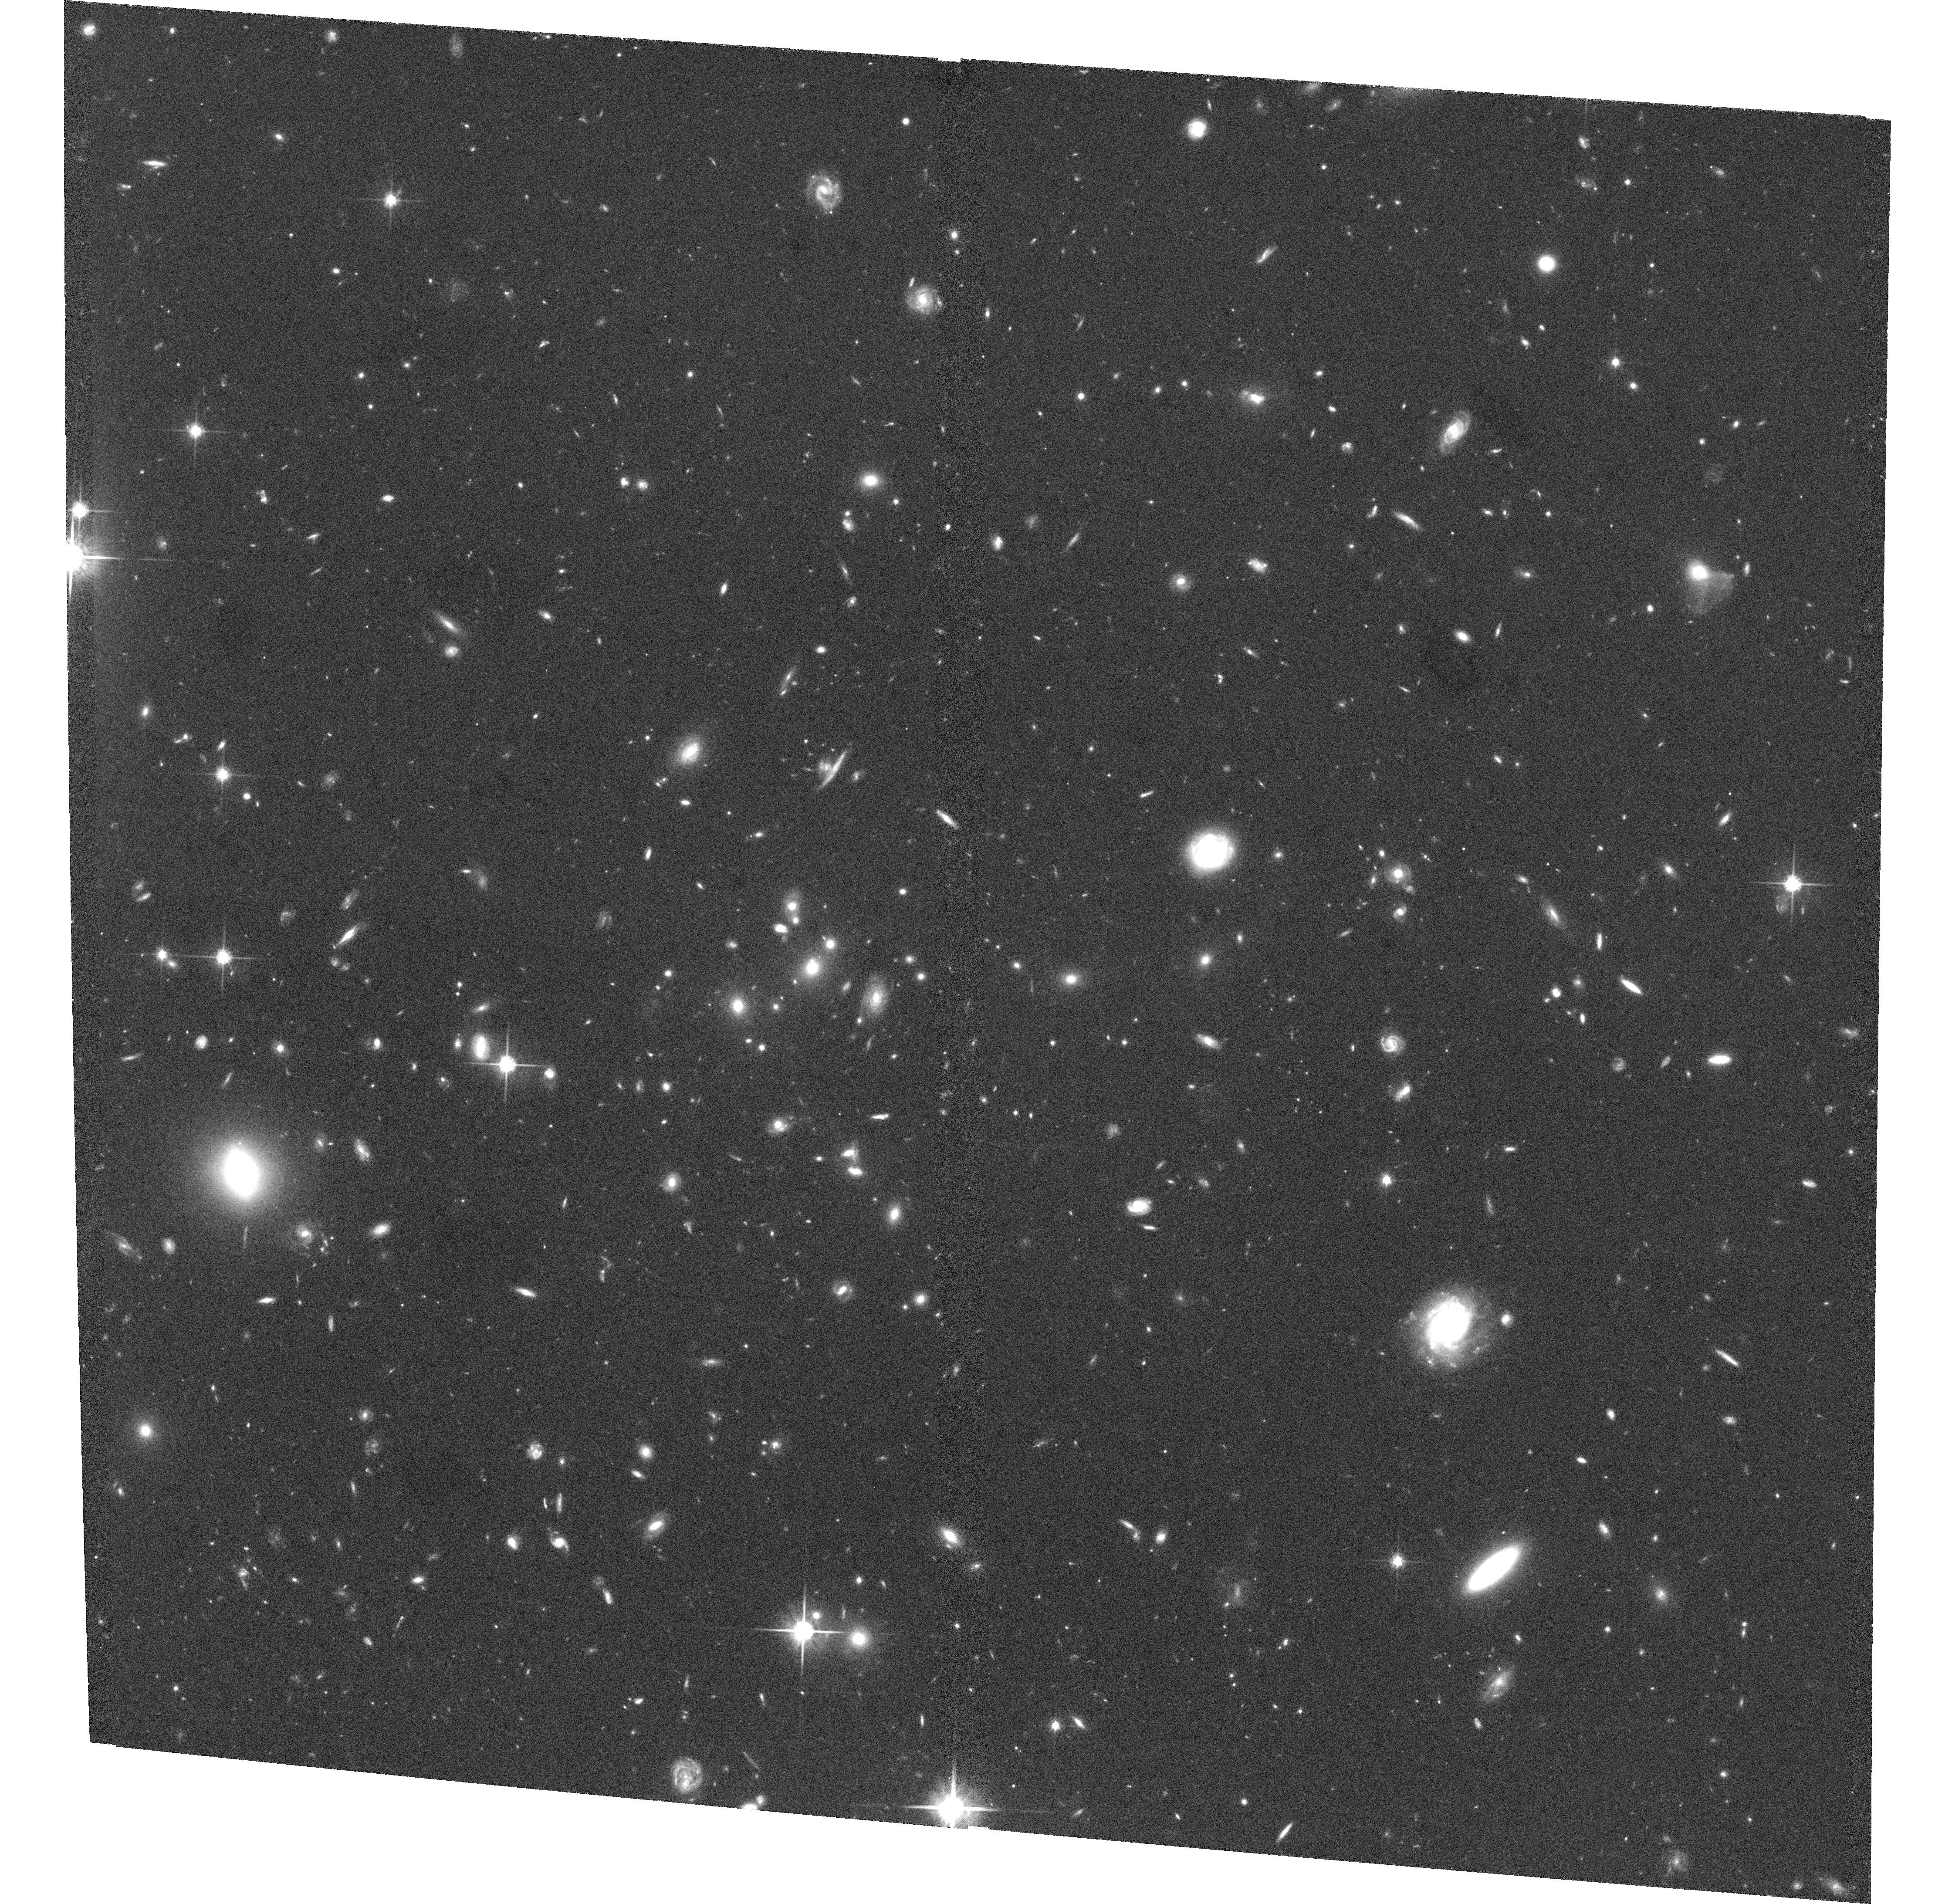
Target: GAL-CLUS-105424-114618-5. Instrument: ACS/WFC. Filter: F814W. Exposure: 1.1 h. Observation ID: hst_9476_17_acs_wfc_f814w_j8f617

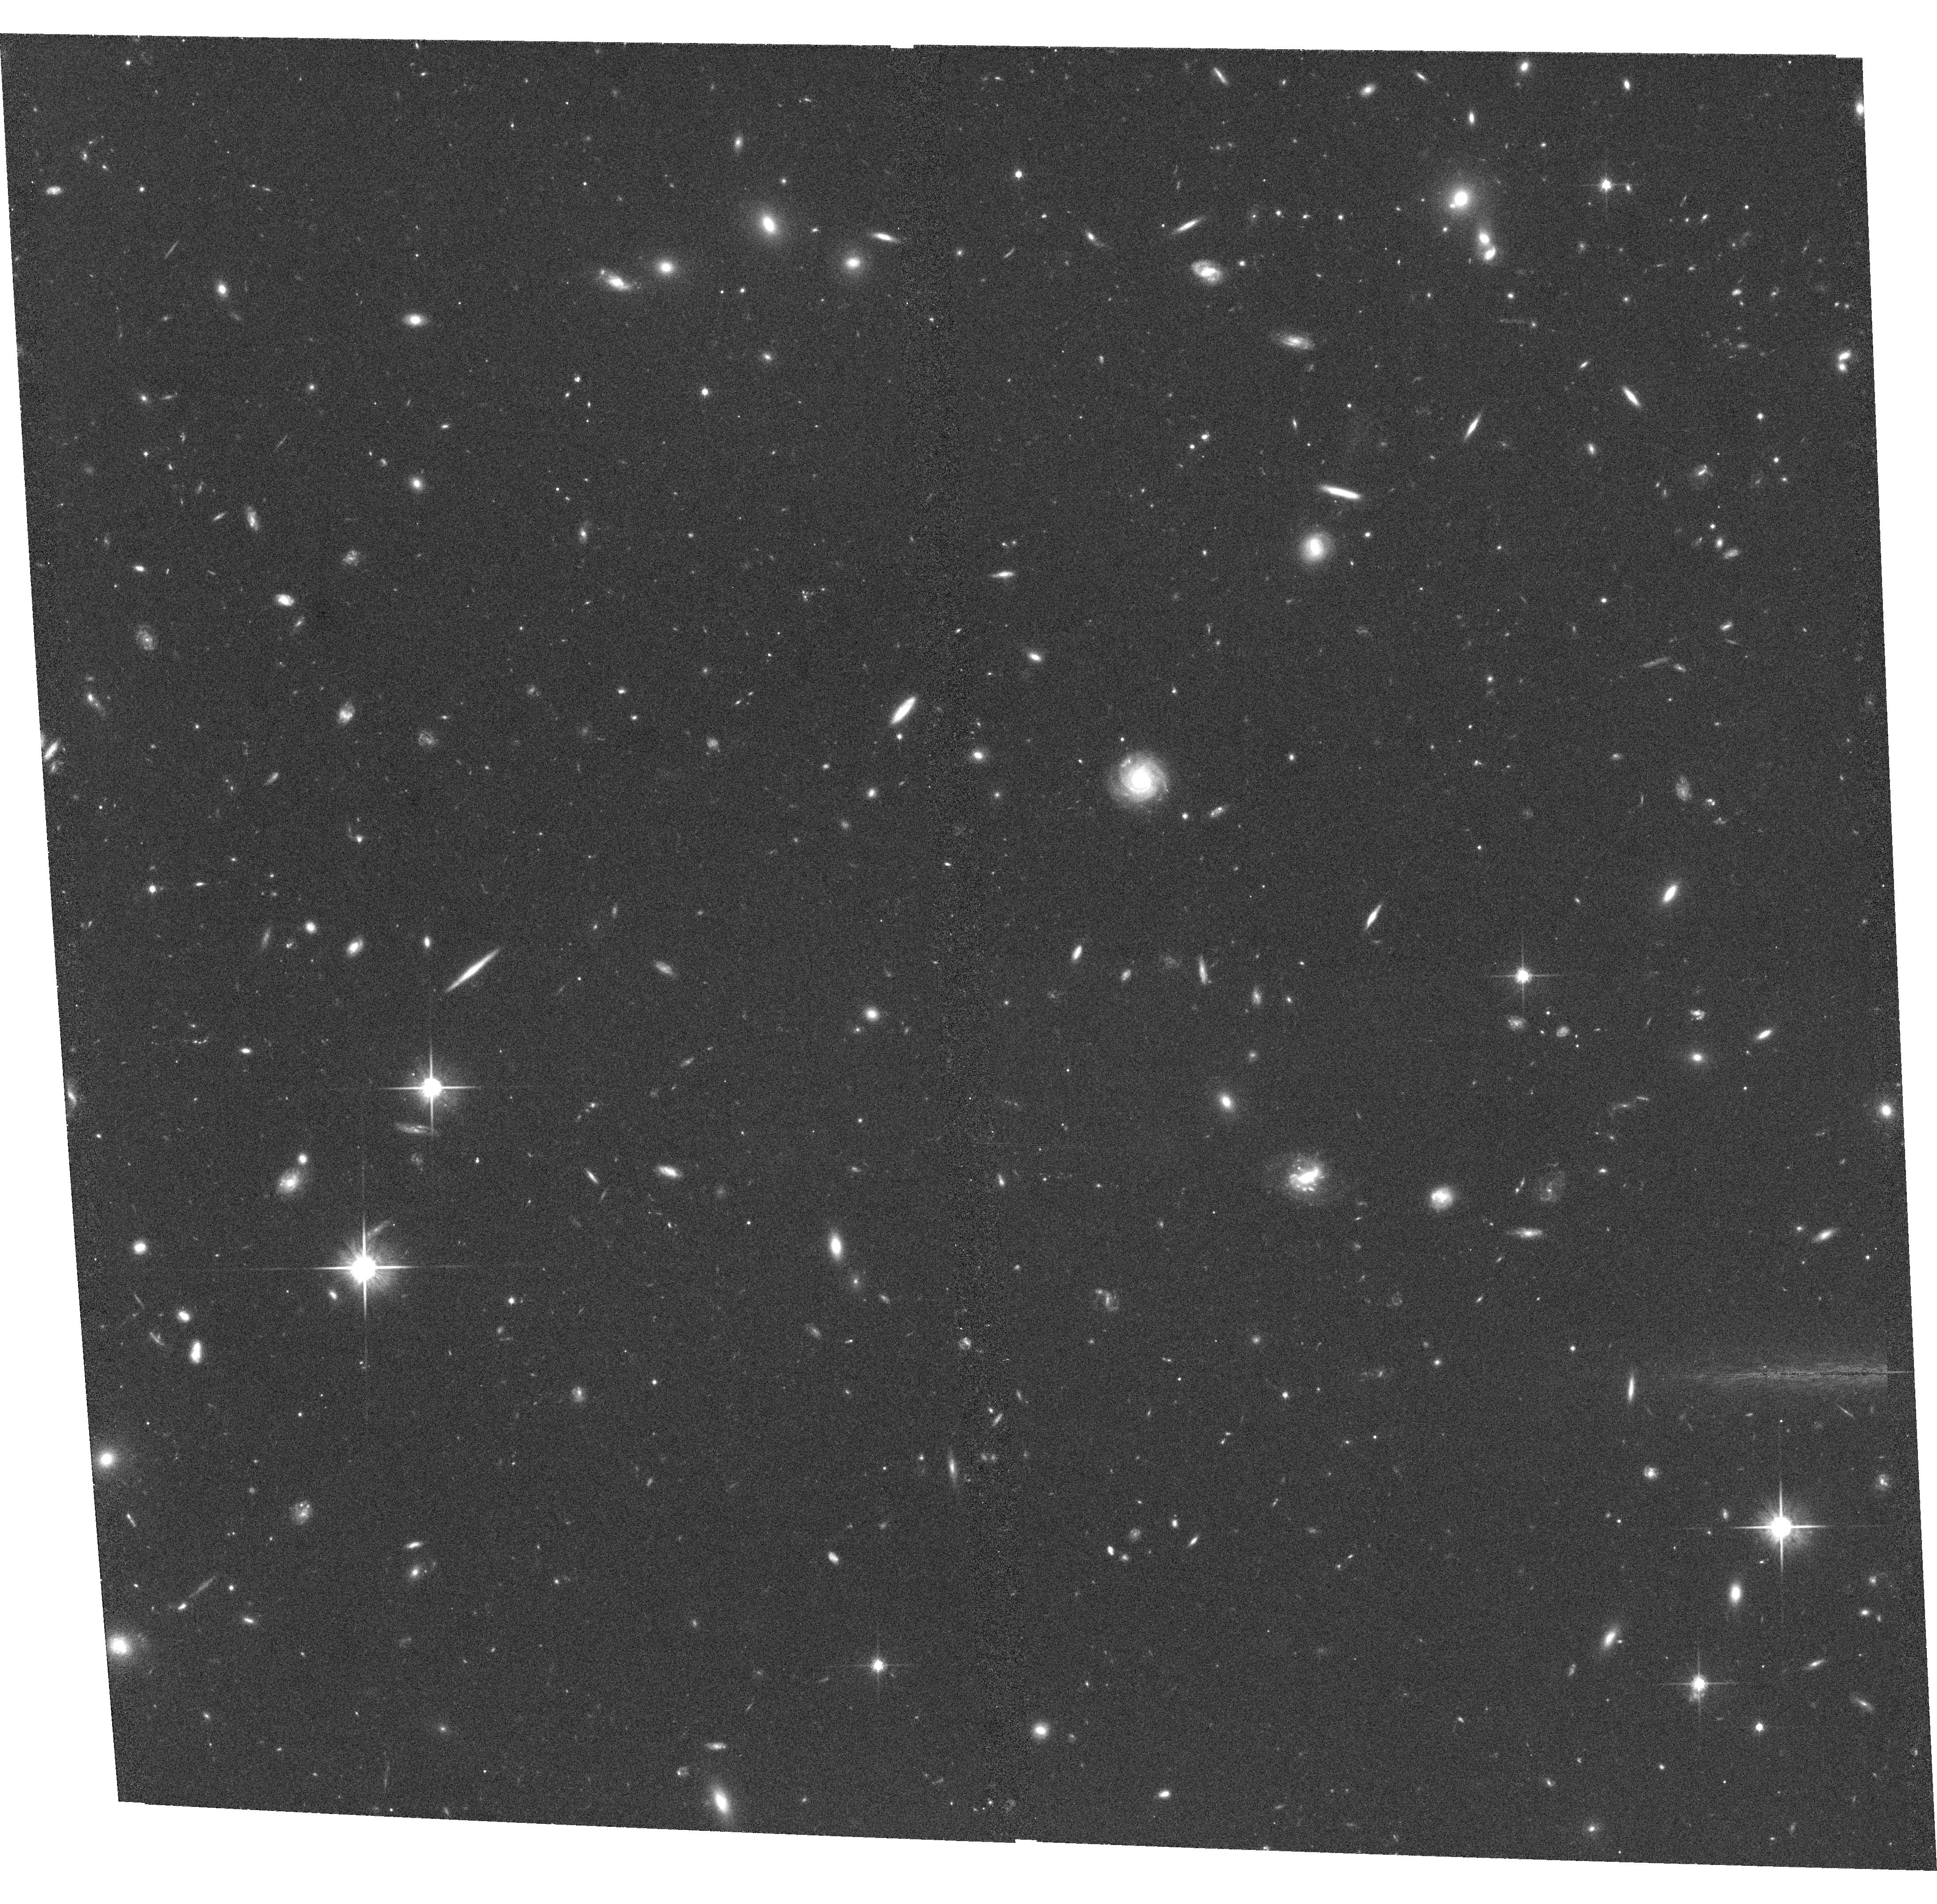
Target: GAL-CLUS-123231-125033-4. Instrument: ACS/WFC. Filter: F814W. Exposure: 34 min. Observation ID: hst_9476_34_acs_wfc_f814w_j8f634

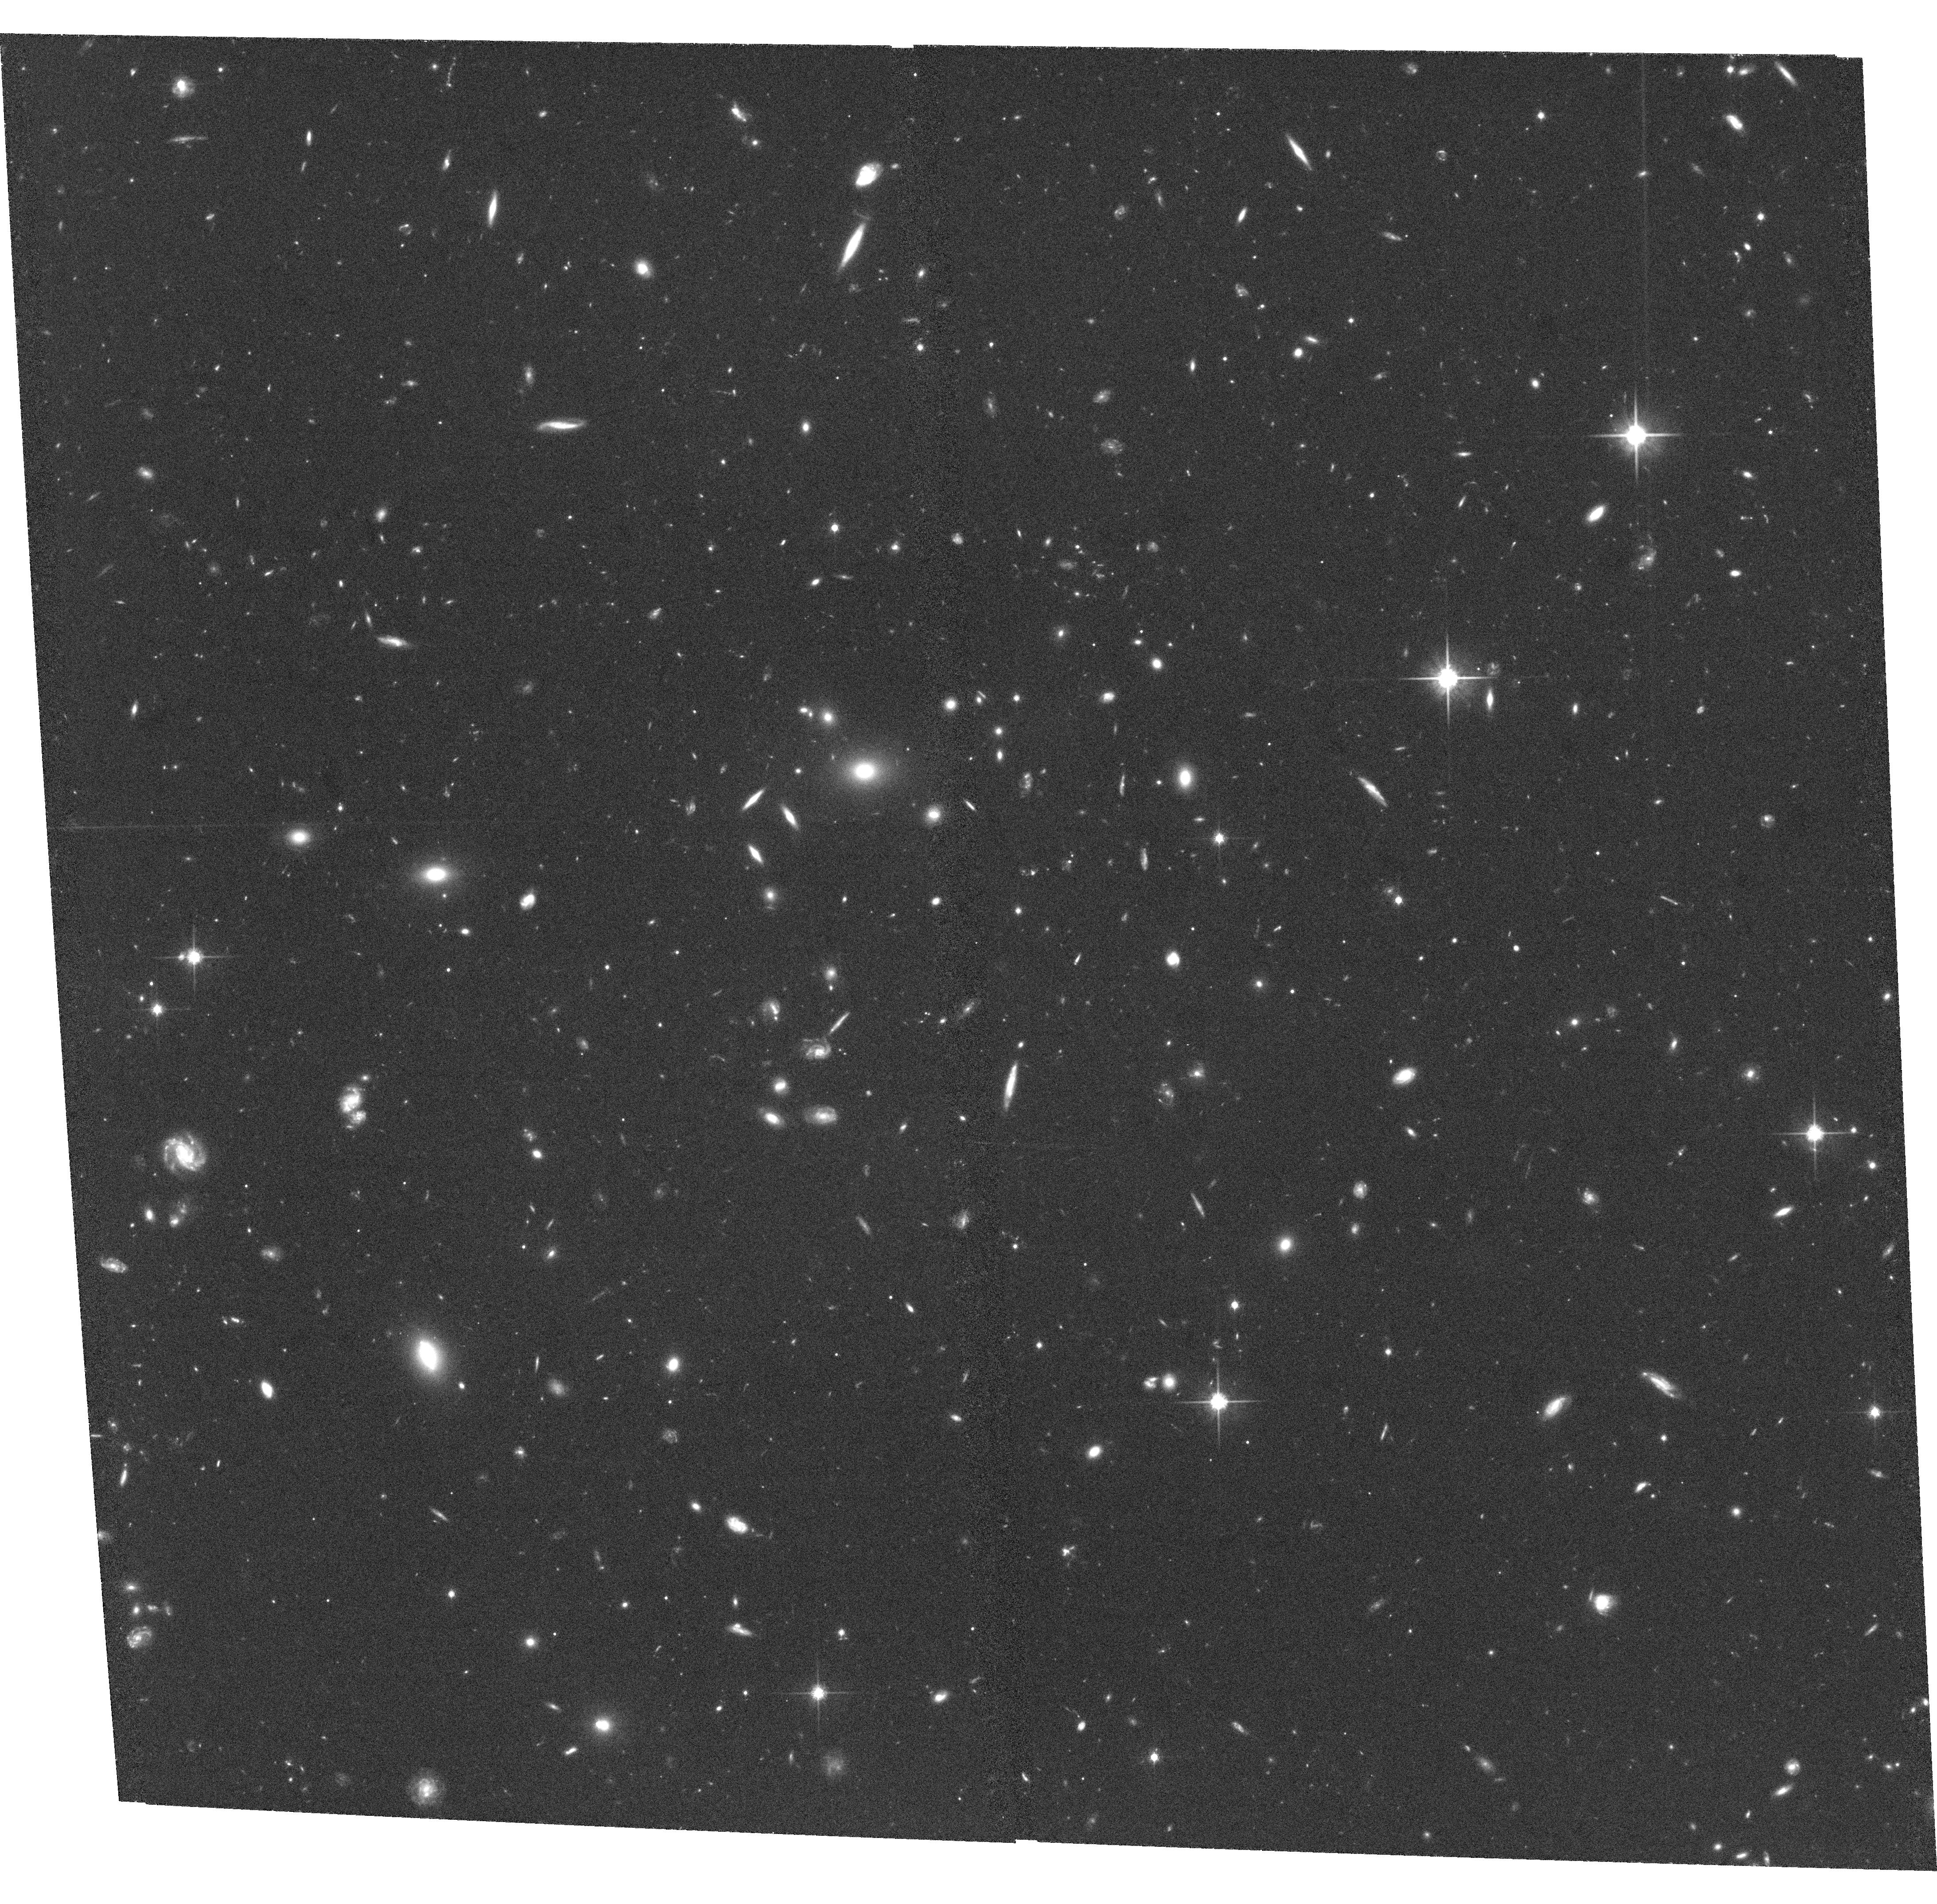
Target: GAL-CLUS-113810-113359-5. Instrument: ACS/WFC. Filter: F814W. Exposure: 1.1 h. Observation ID: hst_9476_41_acs_wfc_f814w_j8f641

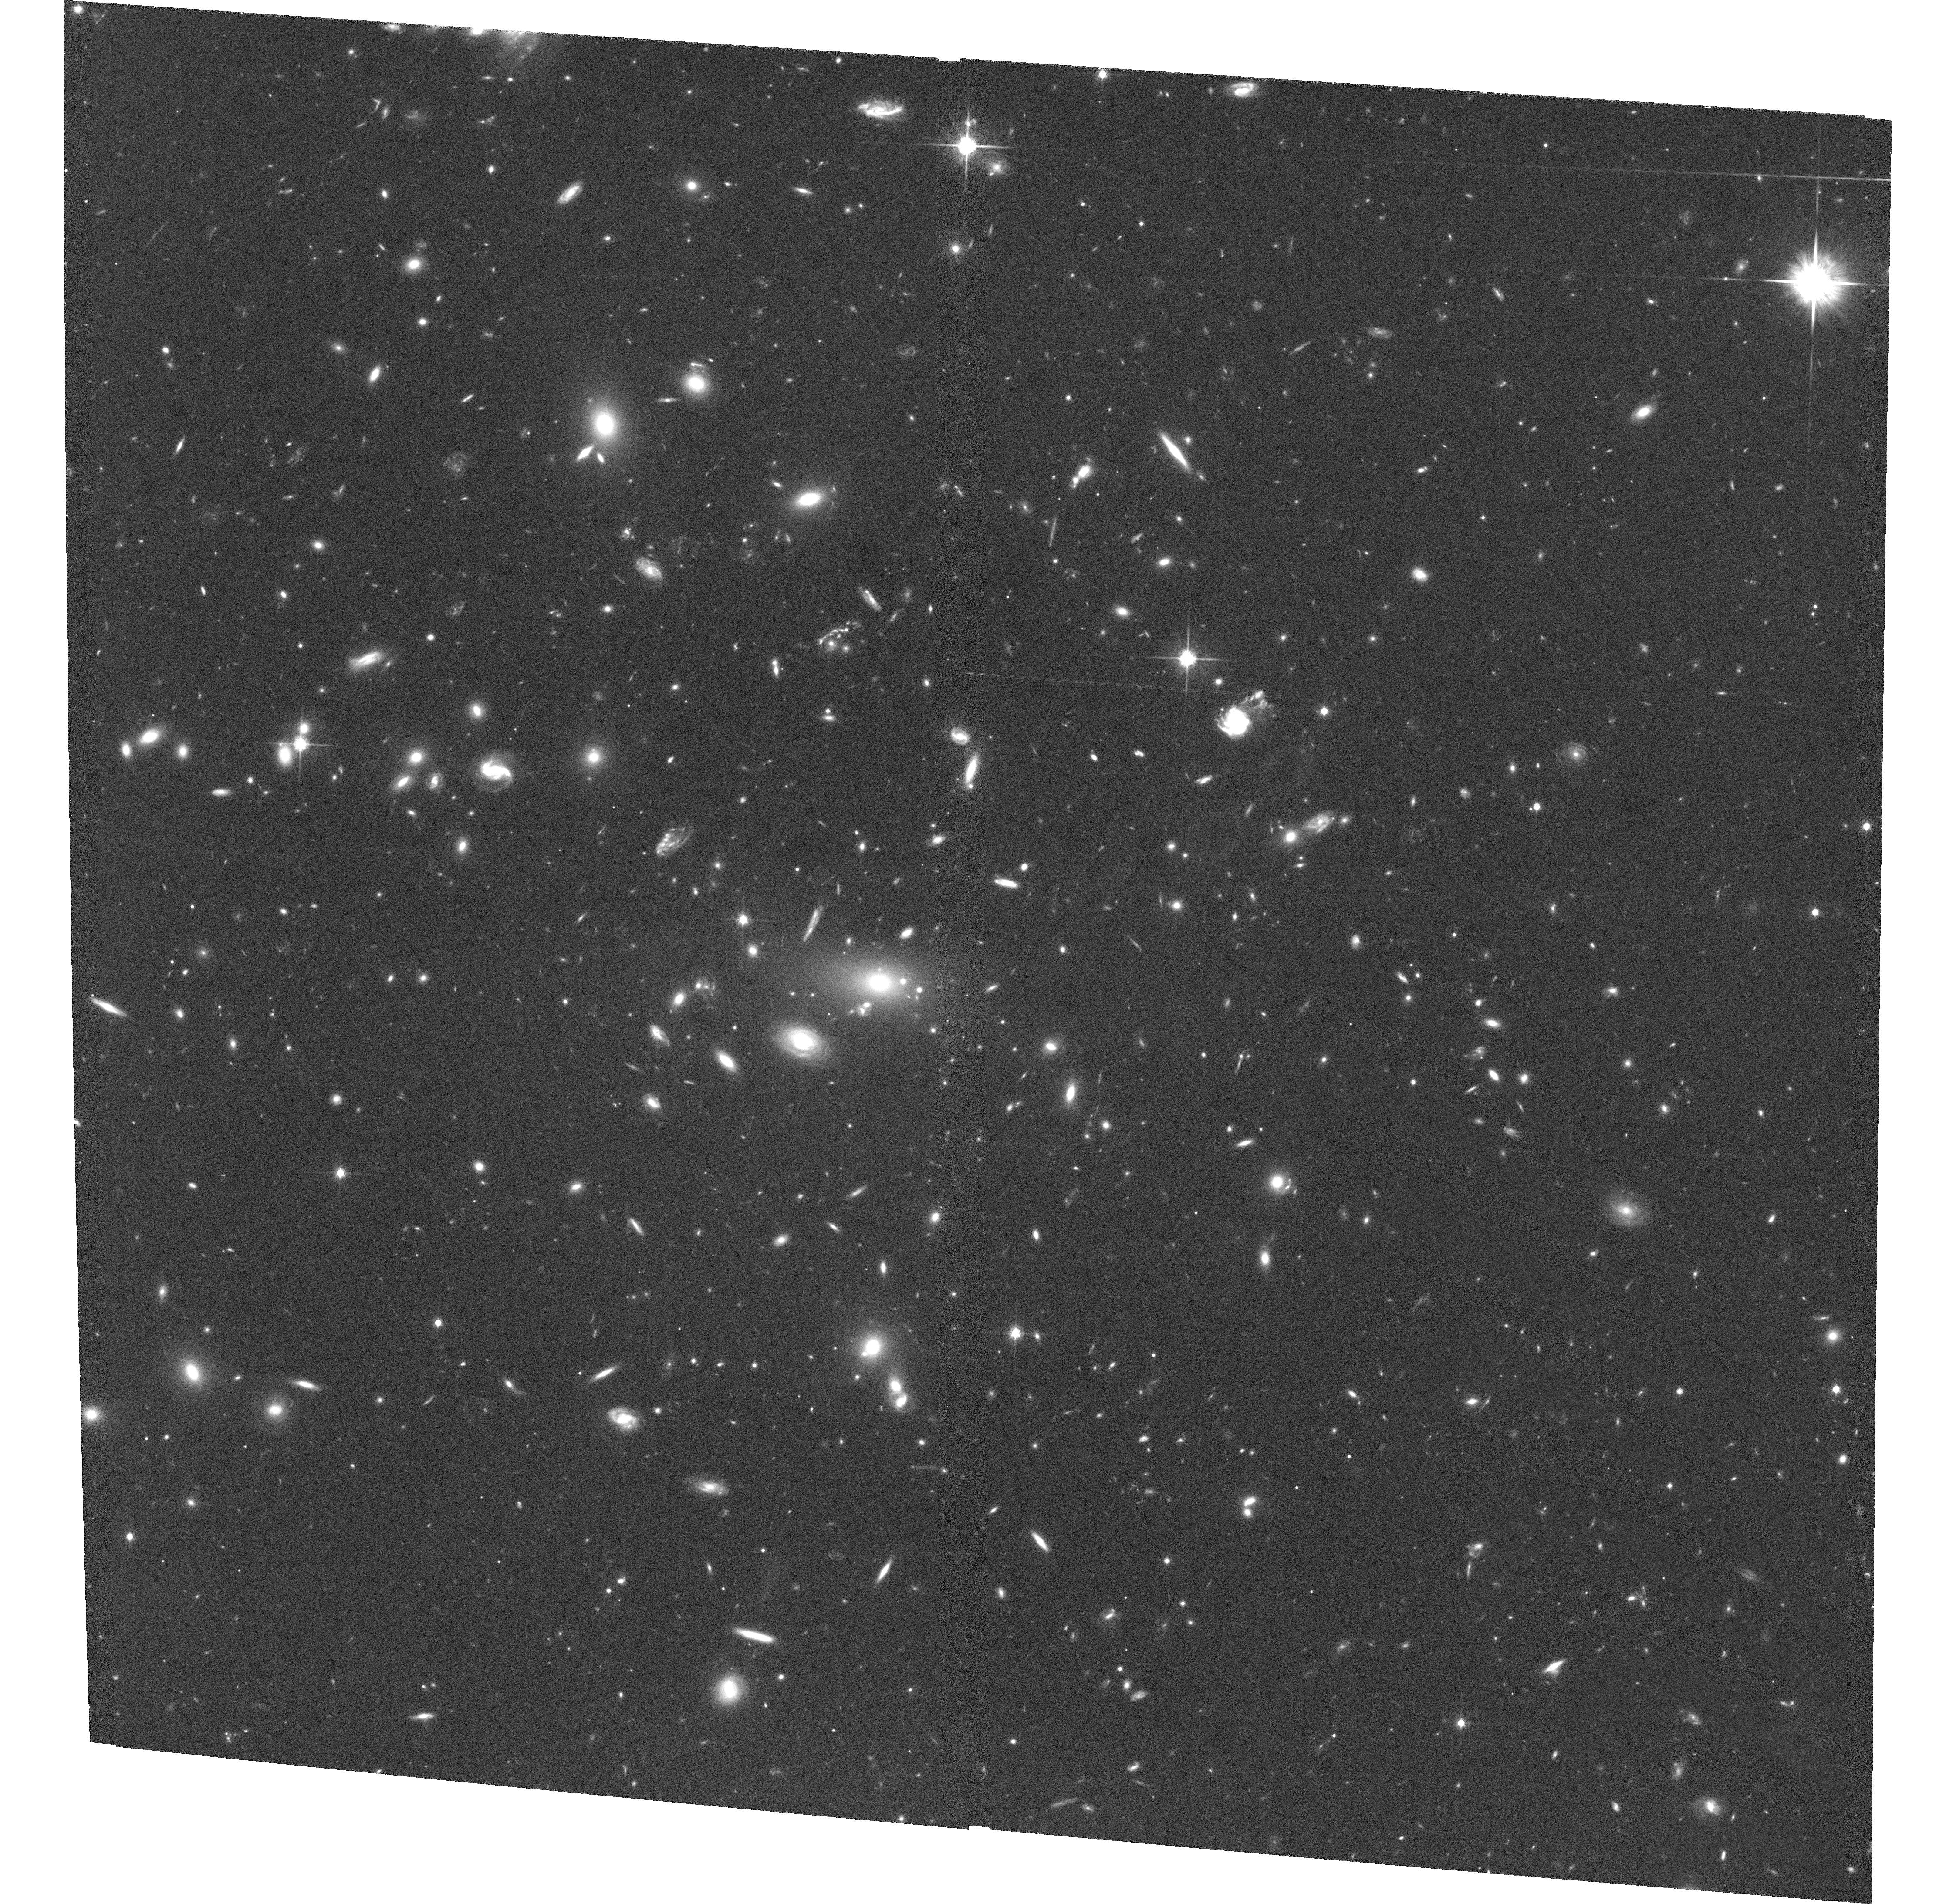
Target: GAL-CLUS-123231-125033-5. Instrument: ACS/WFC. Filter: F814W. Exposure: 1.1 h. Observation ID: hst_9476_36_acs_wfc_f814w_j8f636

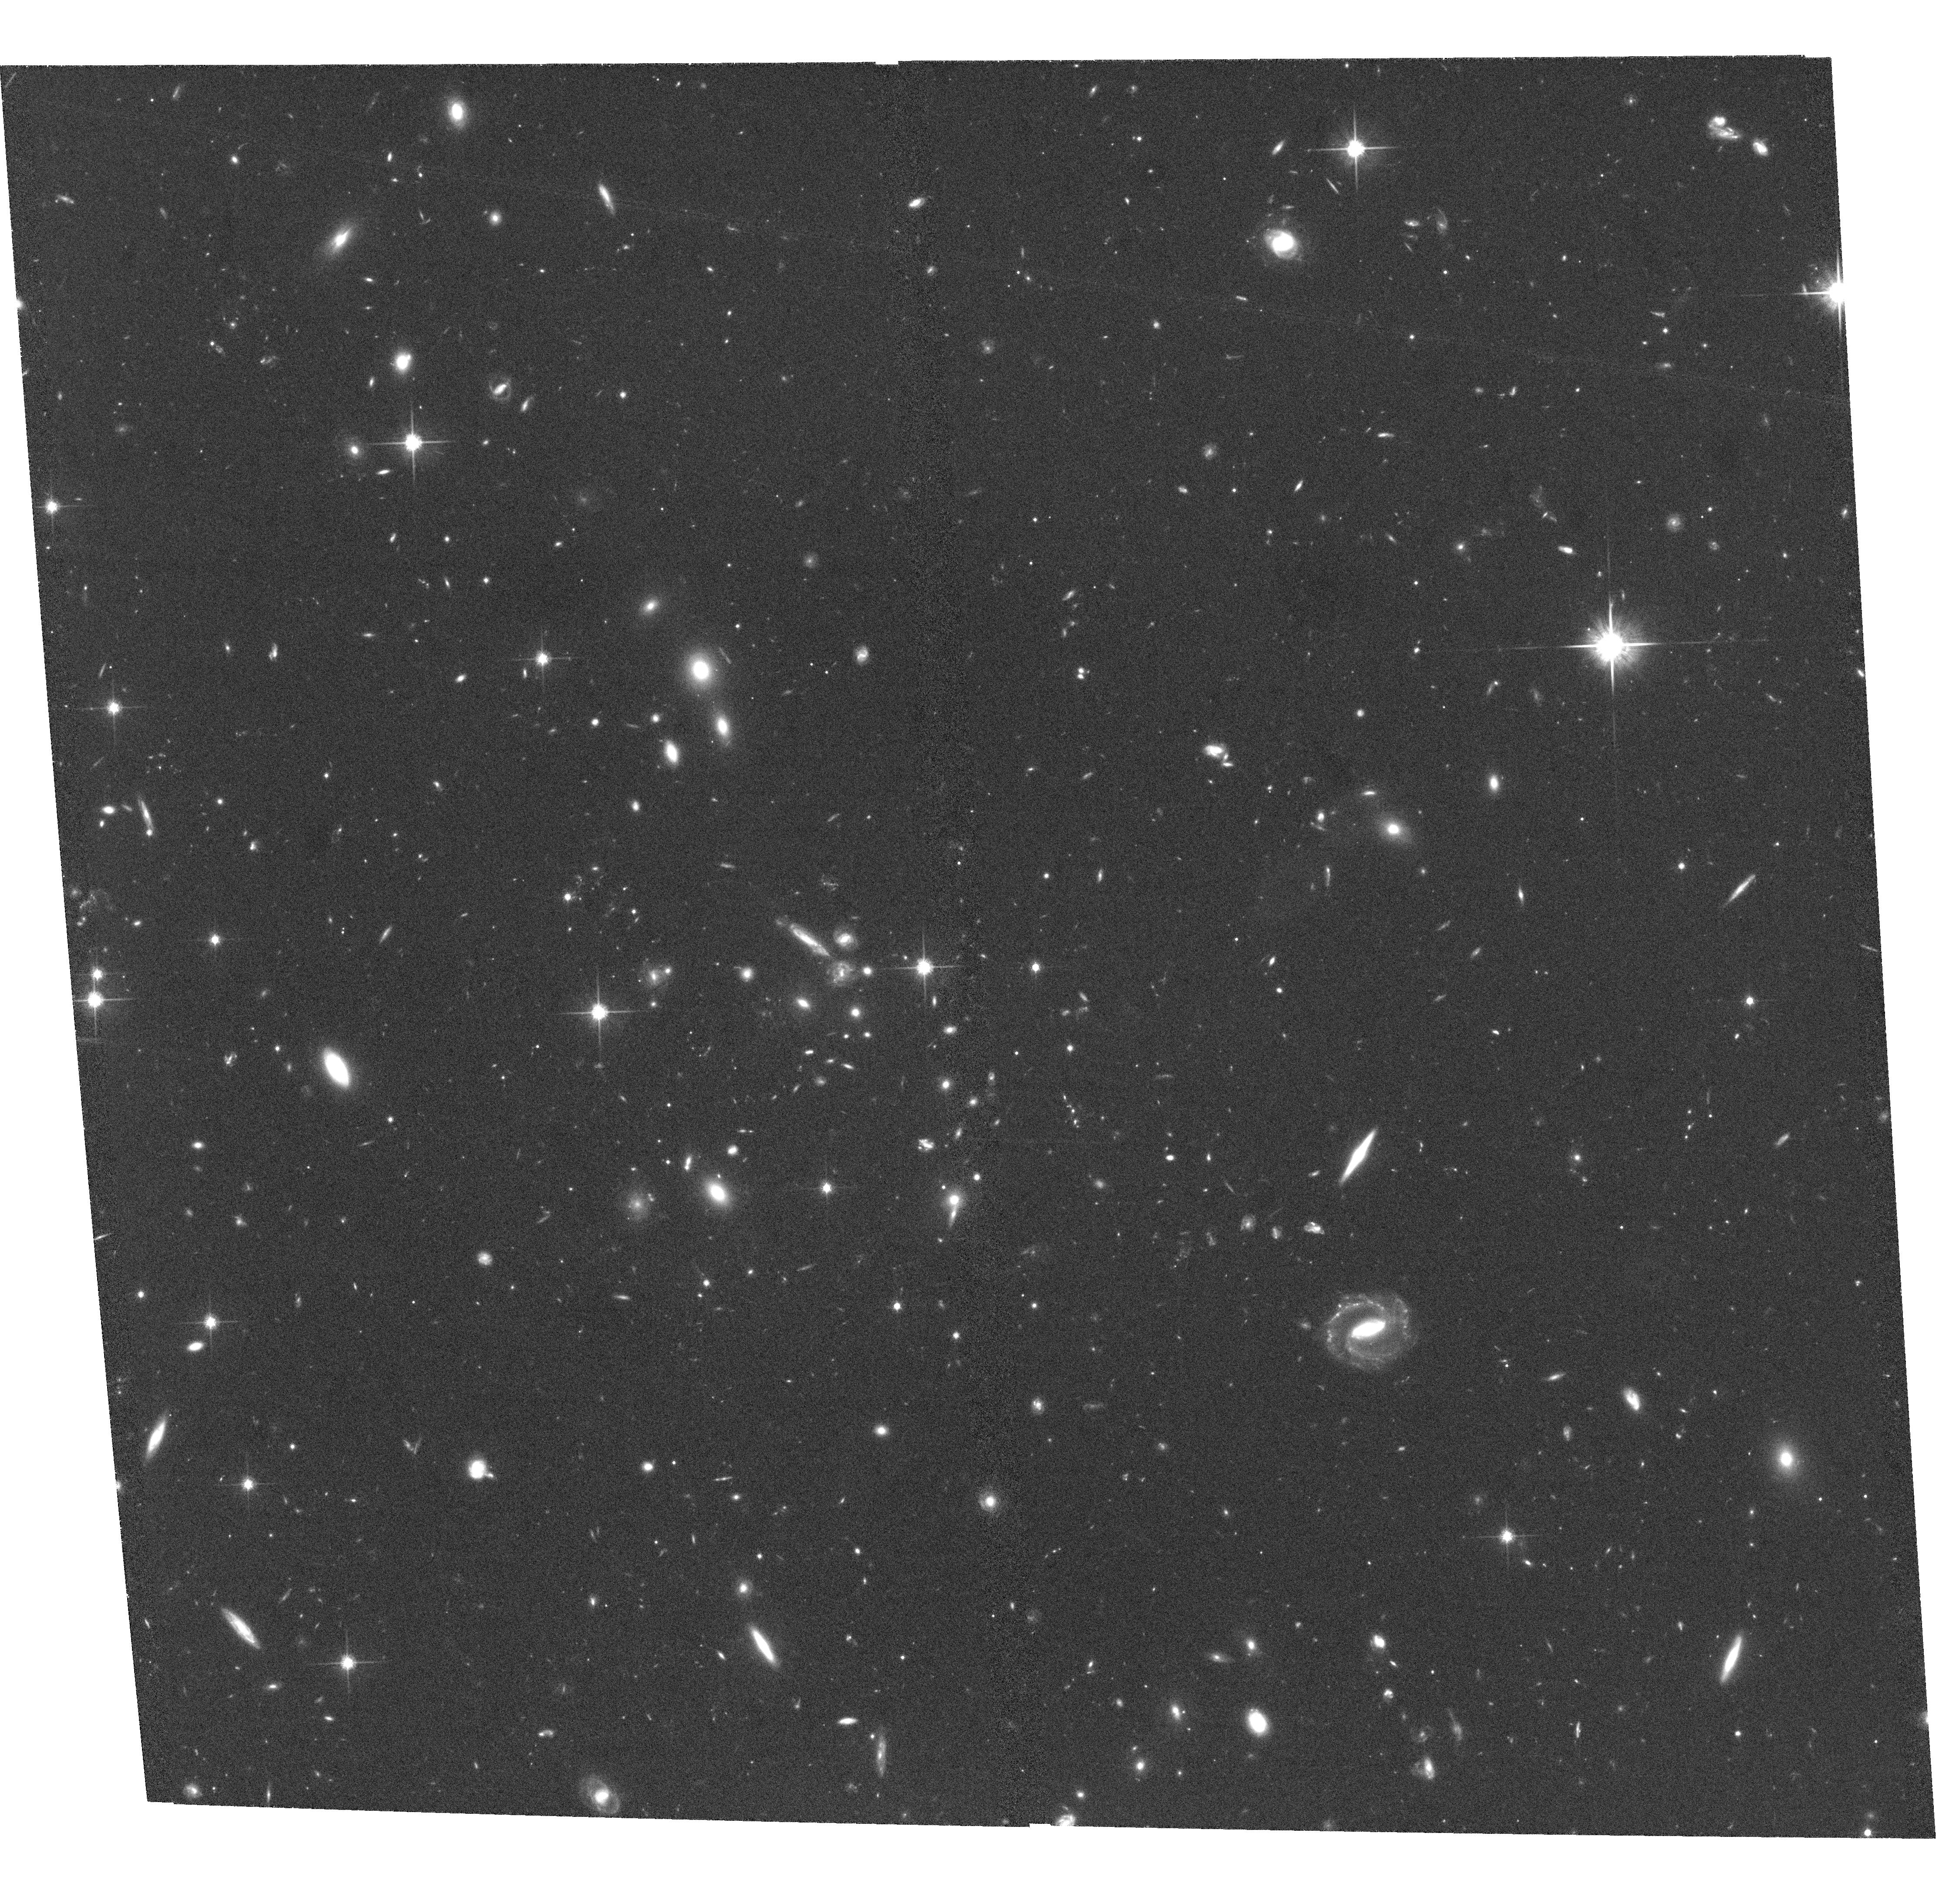
Target: CP1-GAL-CLUS-122754-113820-5. Instrument: ACS/WFC. Filter: F814W. Exposure: 1.1 h. Observation ID: hst_9476_63_acs_wfc_f814w_j8f663

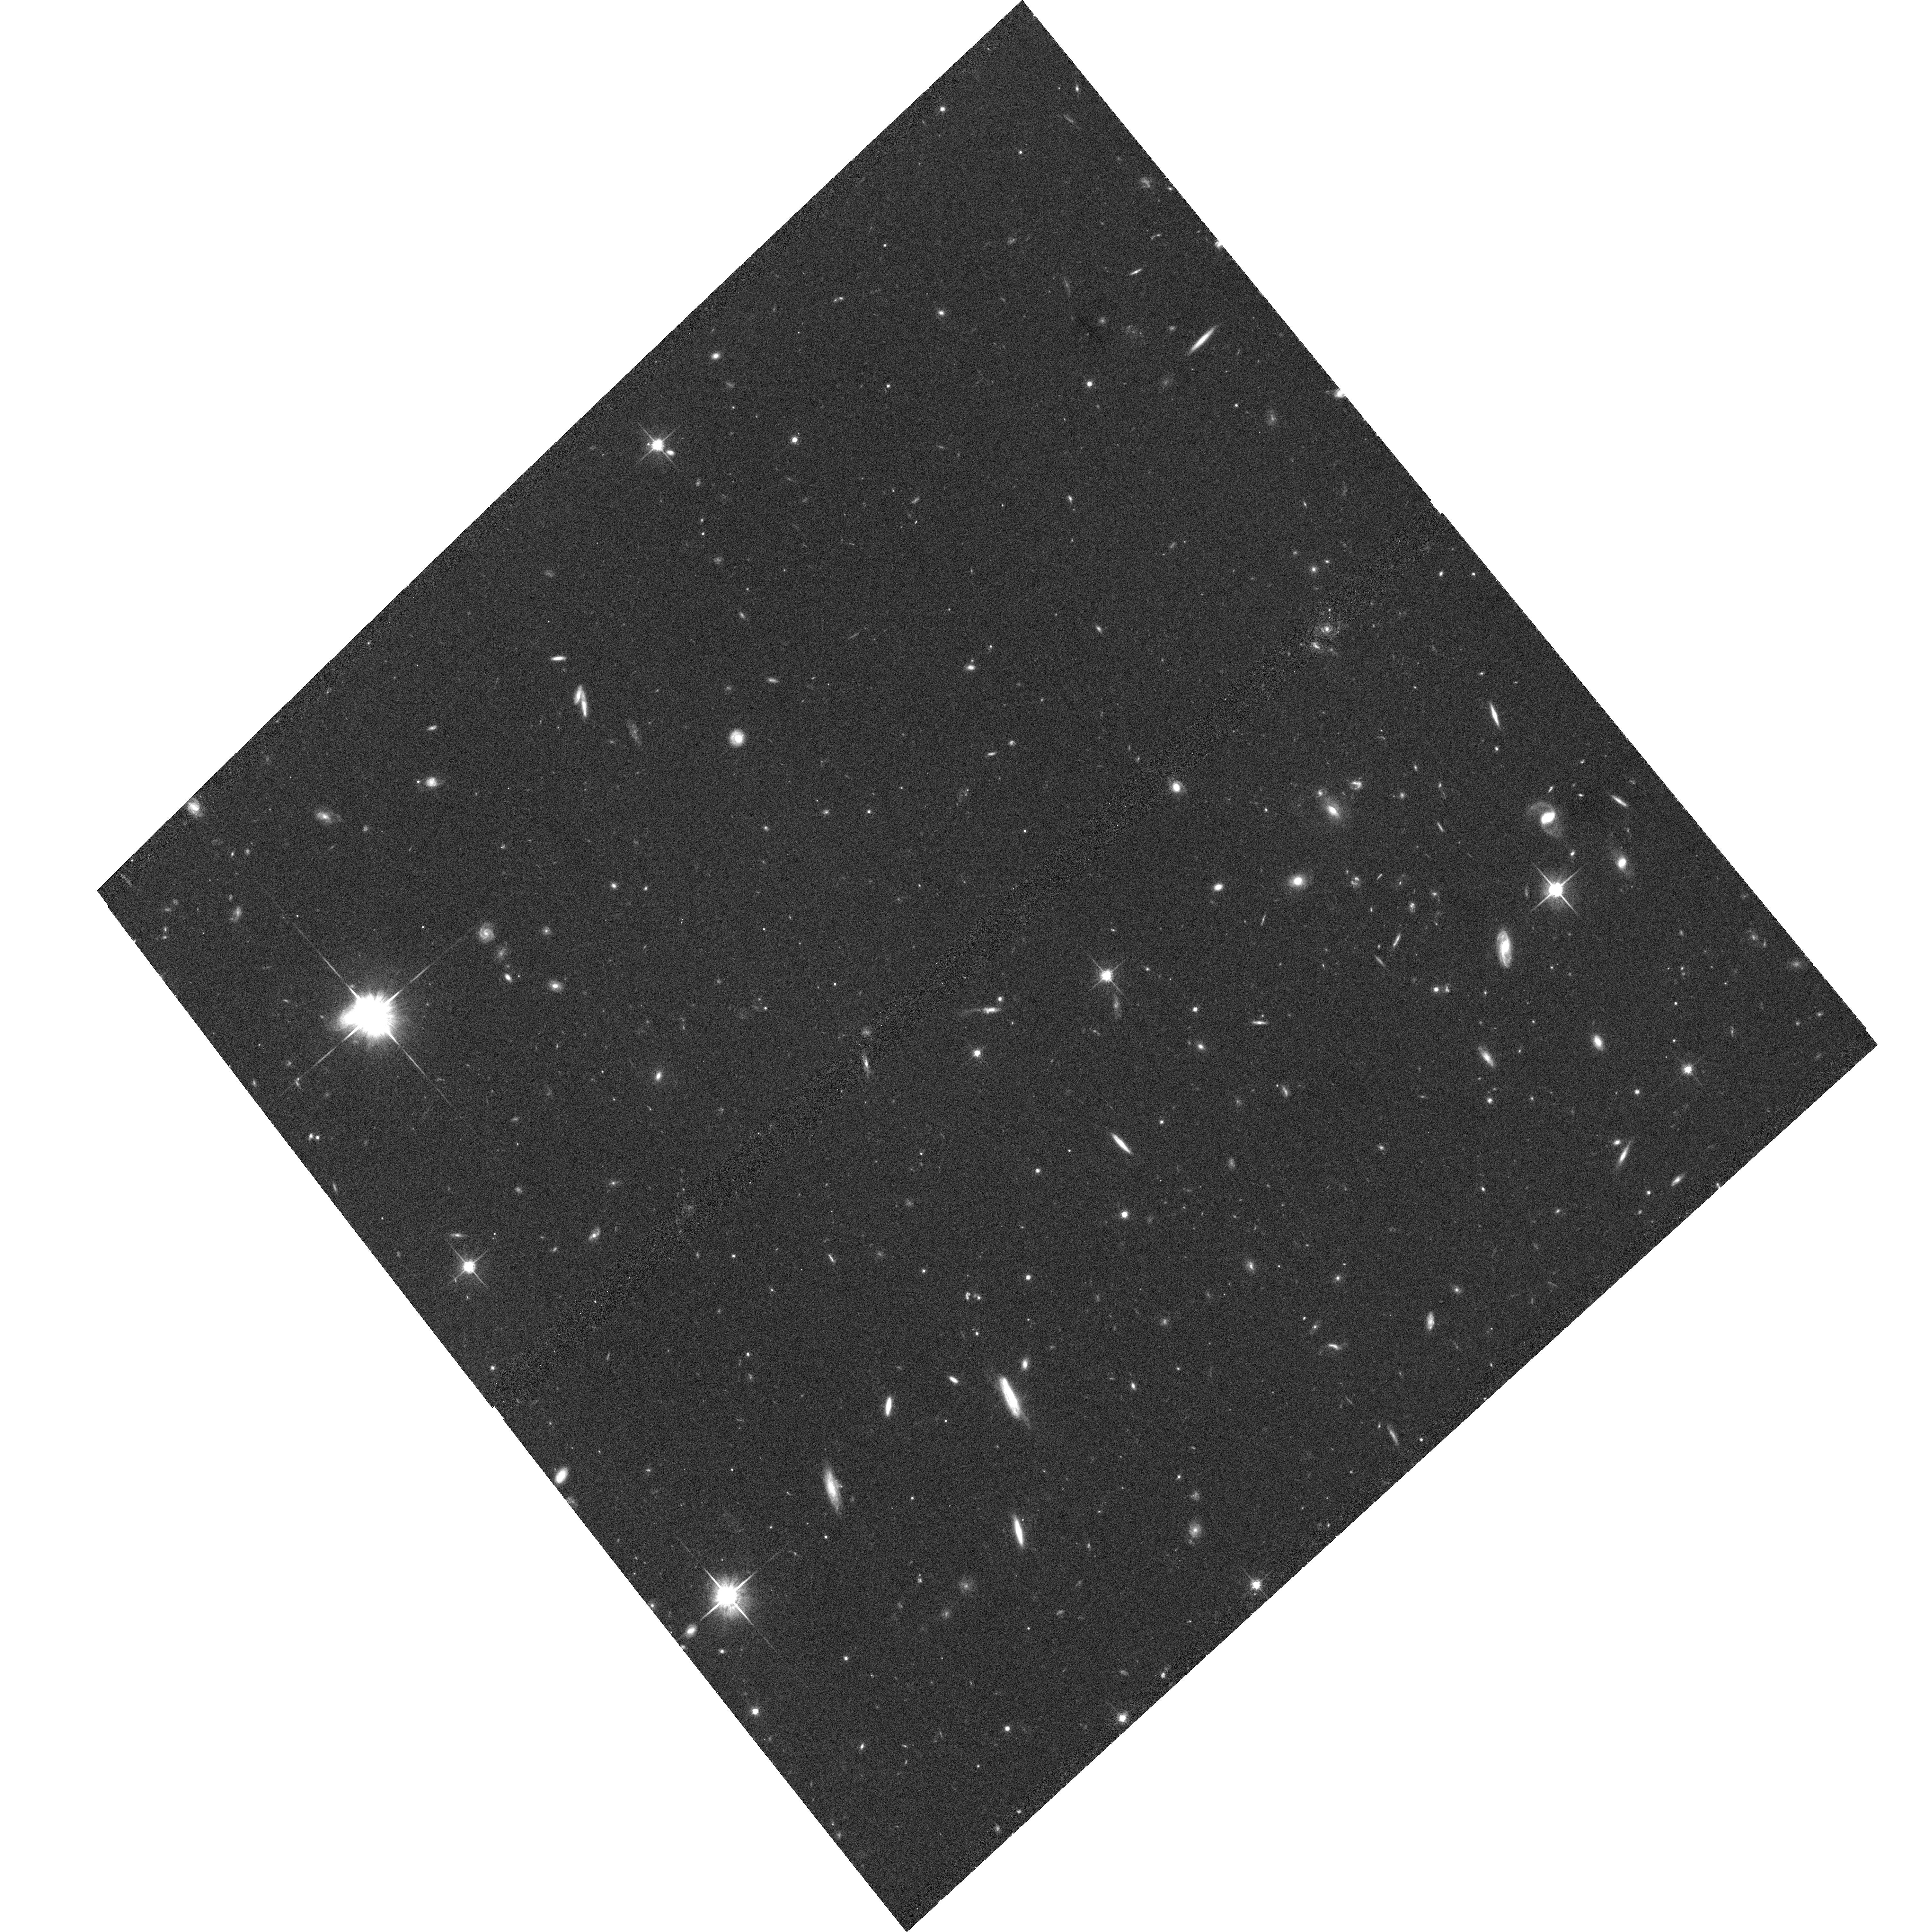
Target: GAL-CLUS-105444-124550-4. Instrument: ACS/WFC. Filter: F814W. Exposure: 34 min. Observation ID: hst_9476_22_acs_wfc_f814w_j8f622

Galaxy Evolution in the Richest Clusters at z=0.8: the EDisCS Cluster Sample (PI: Dalcanton, Julianne)

The study of distant cluster galaxies requires two key ingredients: (1) deep high-resolution imaging, to constrain galaxy structure; and (2) 8m-class spectroscopy, to measure stellar content, star-formation rates, dynamics, and cluster membership. We will reach both conditions with the addition of HST/ACS imaging to our suite of VLT (36 nights) and NTT (20 nights) observations of 10 confirmed clusters at z~0.8, drawn from the ESO Distant Cluster Survey (EDisCS). The proposed HST/ACS data will complement our existing optical/IR imaging and spectroscopy with quantitative measures of cluster galaxy morphologies (i.e. sizes and shapes, bulge-disk decompositions, asymmetry parameters), and with measurements of cluster masses via weak lensing. Major advantages unique to the EDisCS project include: (i) uniform selection of clusters; (ii) large enough sample sizes to characterize the substantial cluster-to-cluster variation in galaxy populations; (iii) large quantities of high quality data from 8m telescopes; (iv) uniform measurements of morphologies, spectroscopic and photometric redshifts, SEDs, star- formation/AGN activities, and internal kinematics; (v) optical selection of clusters to complement the X-ray selection of almost all high-z clusters in the ACS GTO programs; (vi) forefront numerical simulations designed specifically to allow physical interpretation of observed differences between the high-z and local clusters.